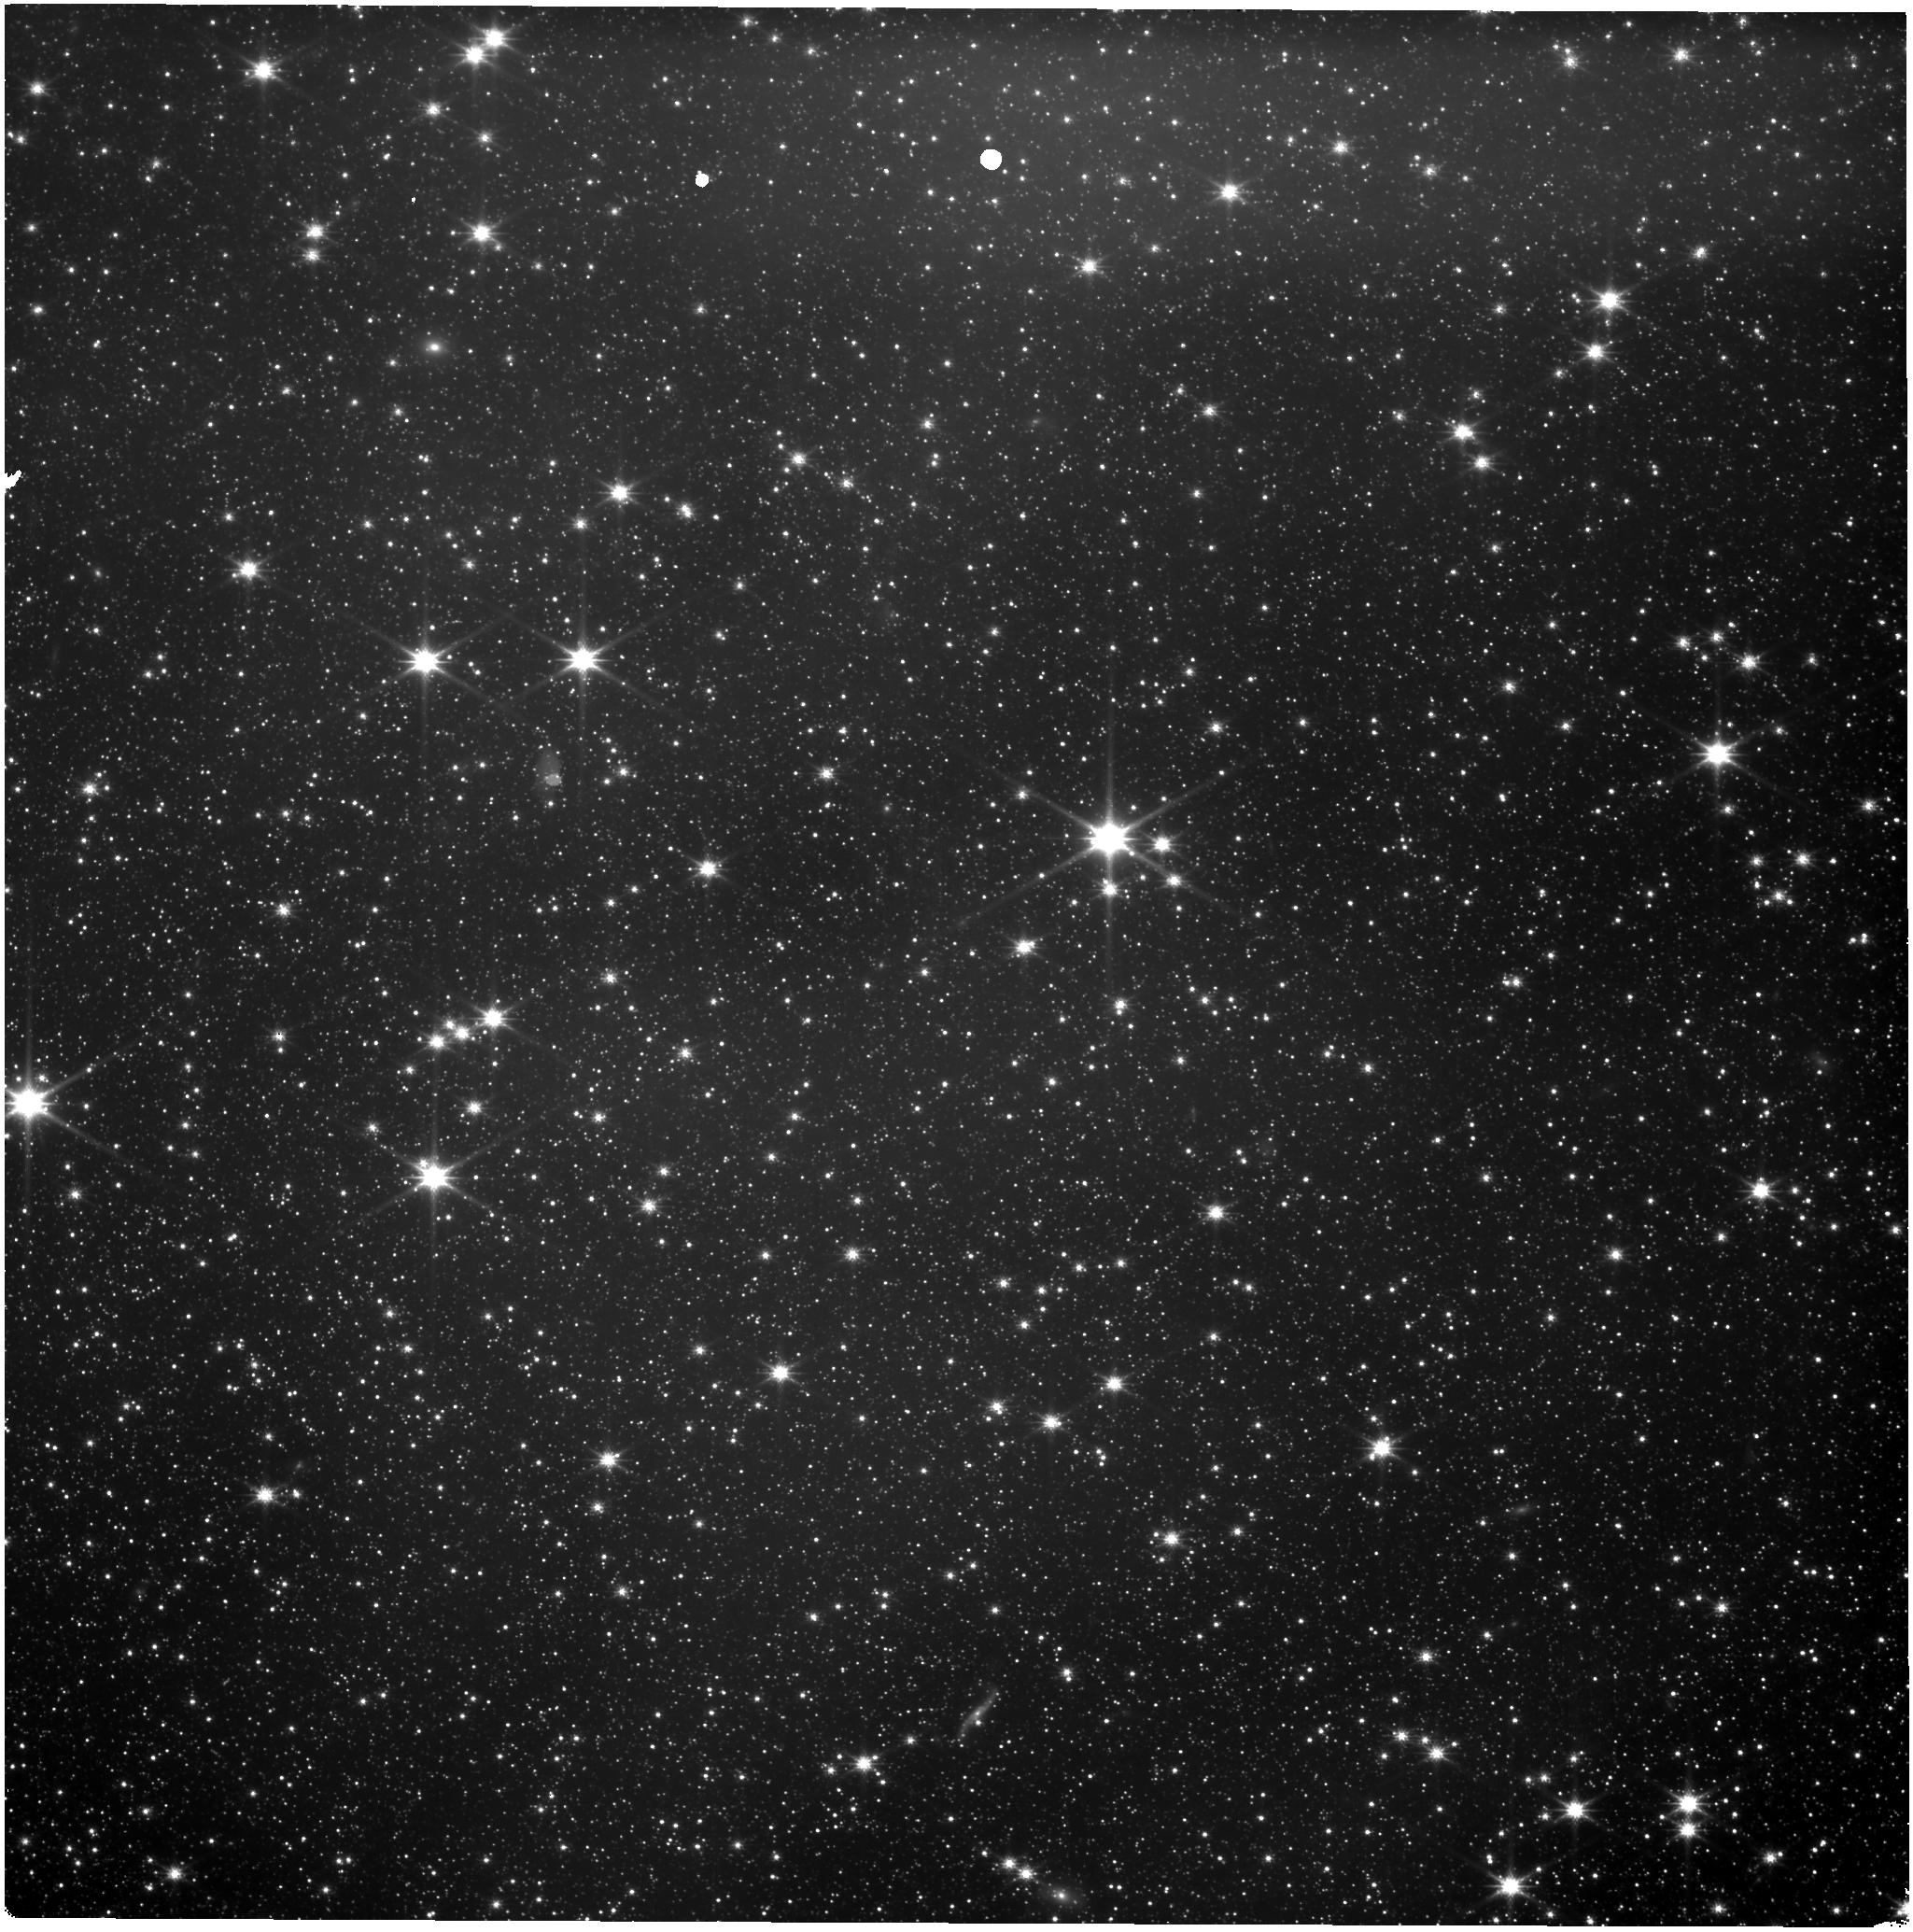
Target: LMC-NIRISS-FGS-ALIGNMENT
Instrument: NIRISS
Filter: CLEAR+F150W
Exposure: 11 min
Observation ID: jw01145-o002_t001_niriss_clear-f150w

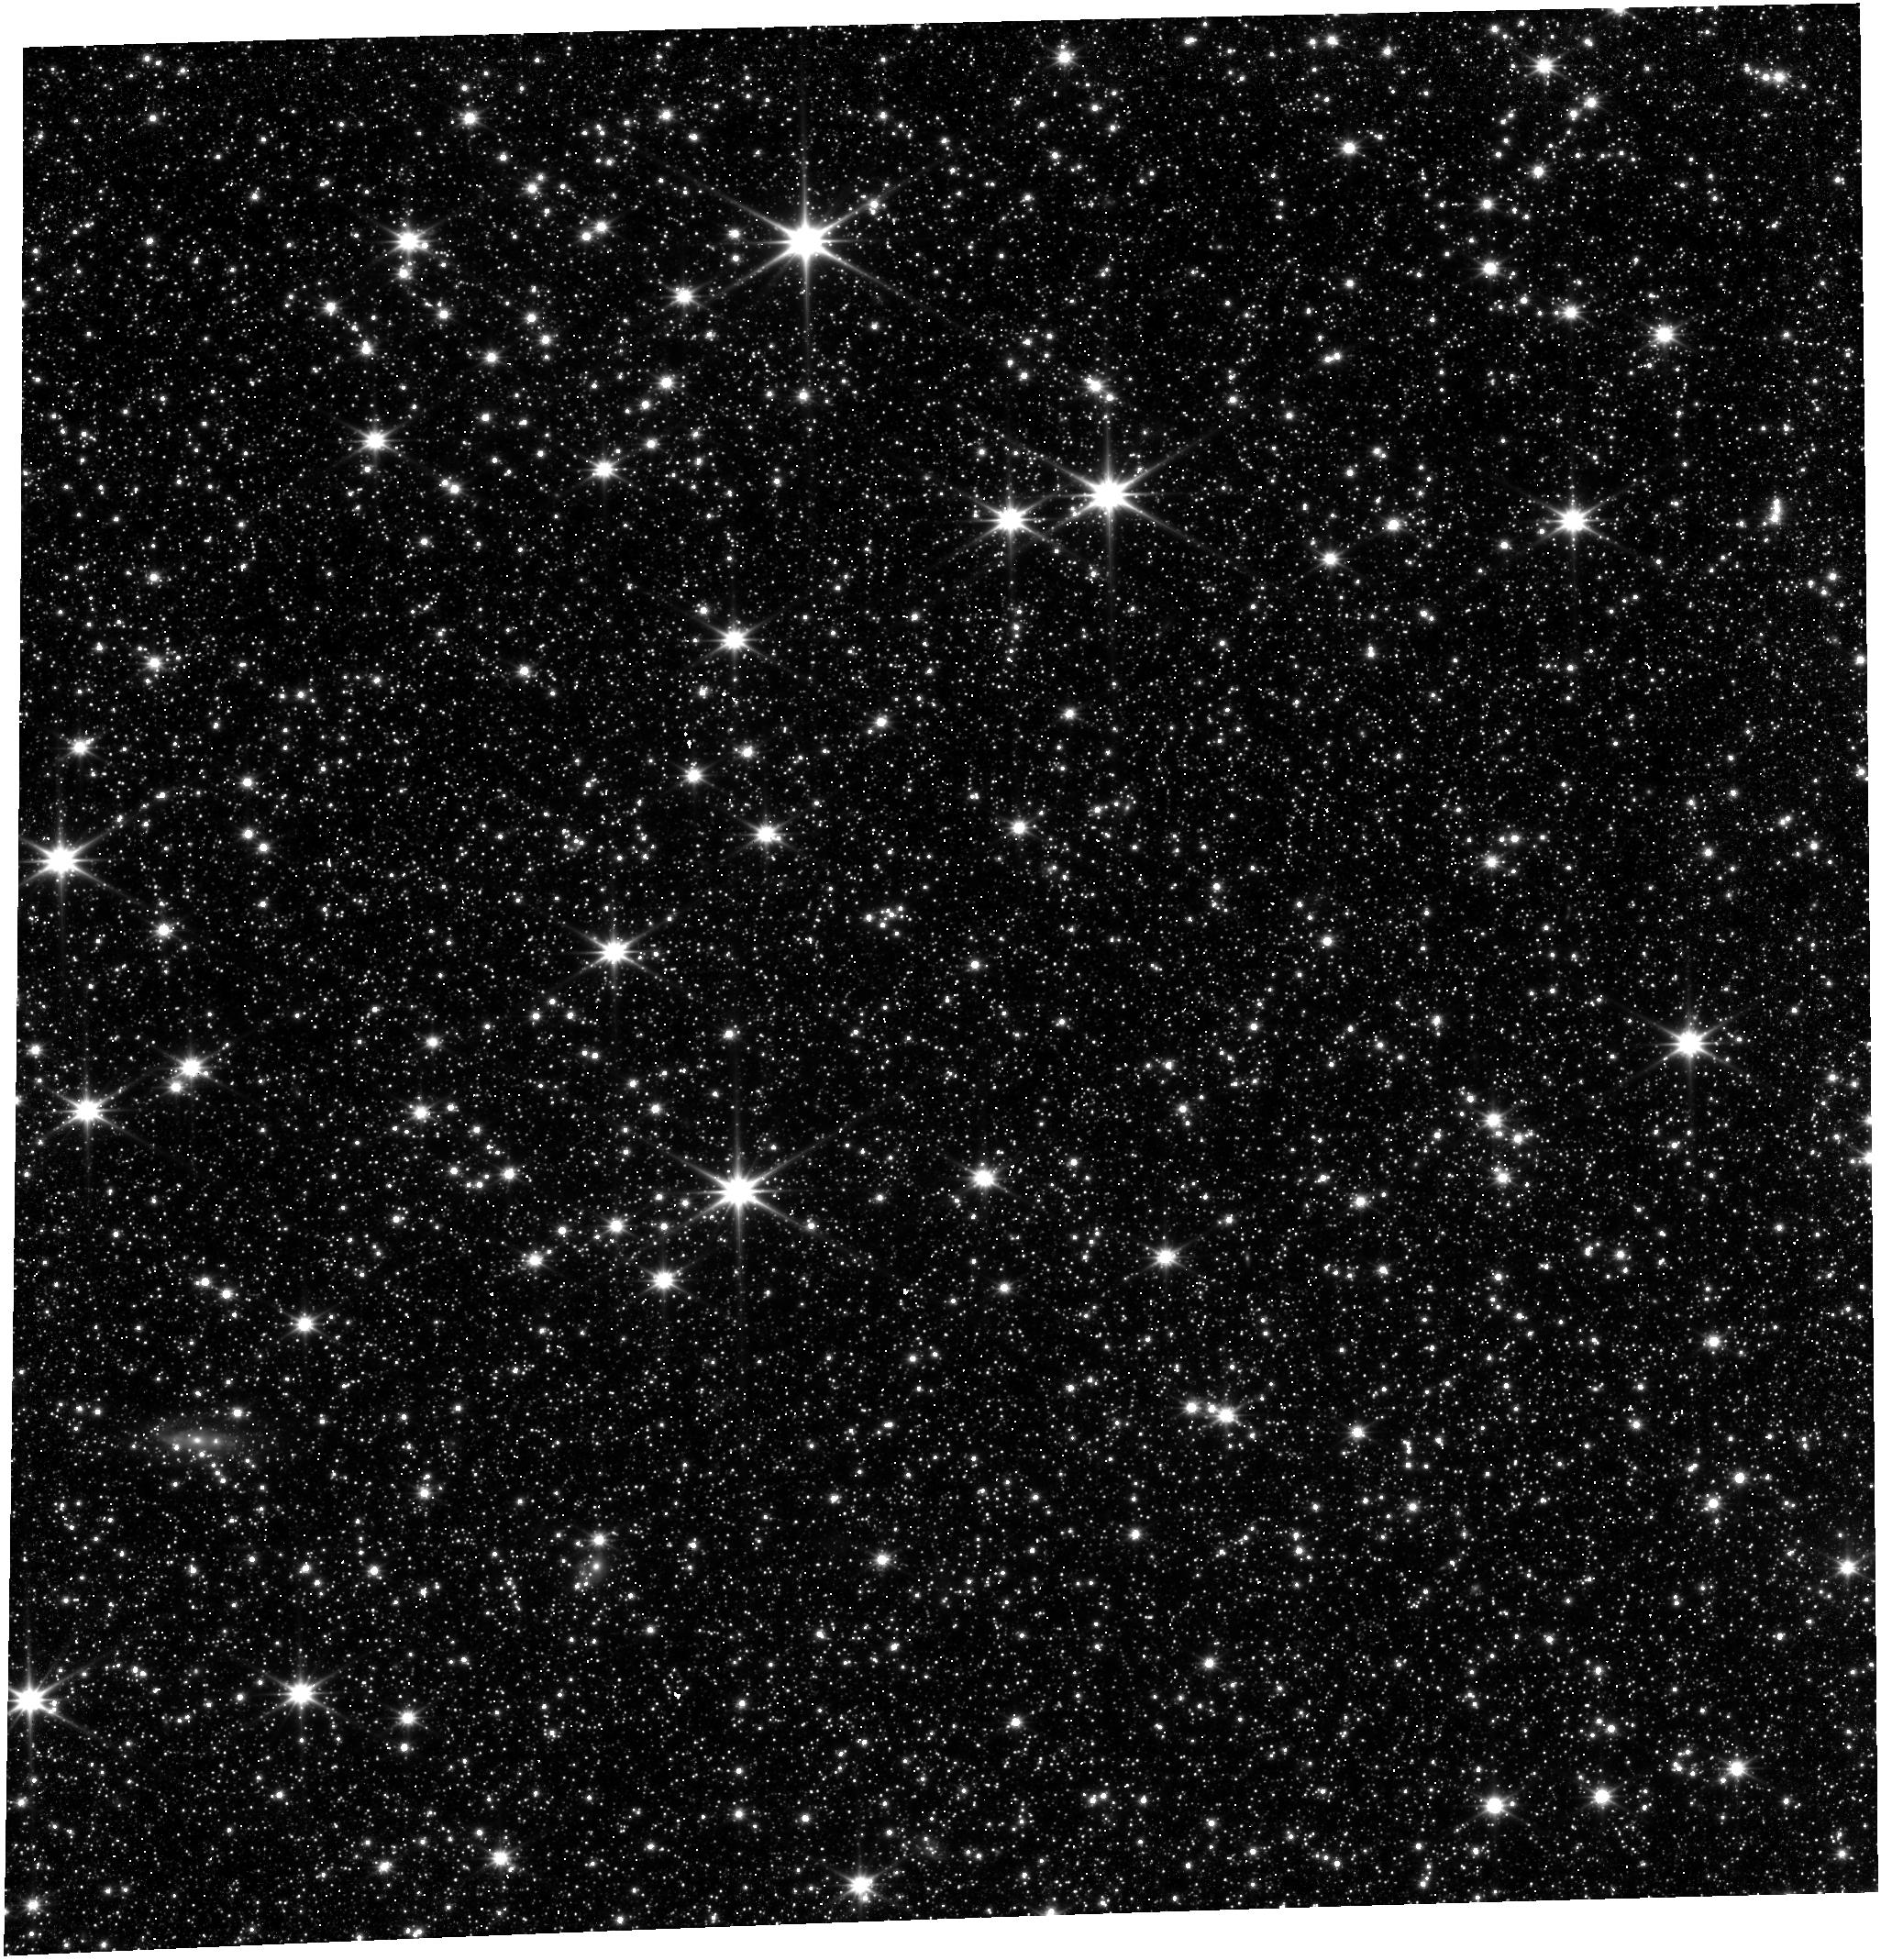
Target: LMC-NIRISS-FGS-ALIGNMENT
Instrument: FGS/FGS1
Filter: OPEN
Exposure: 2 min
Observation ID: jw01145-o004_t001_fgs_clear

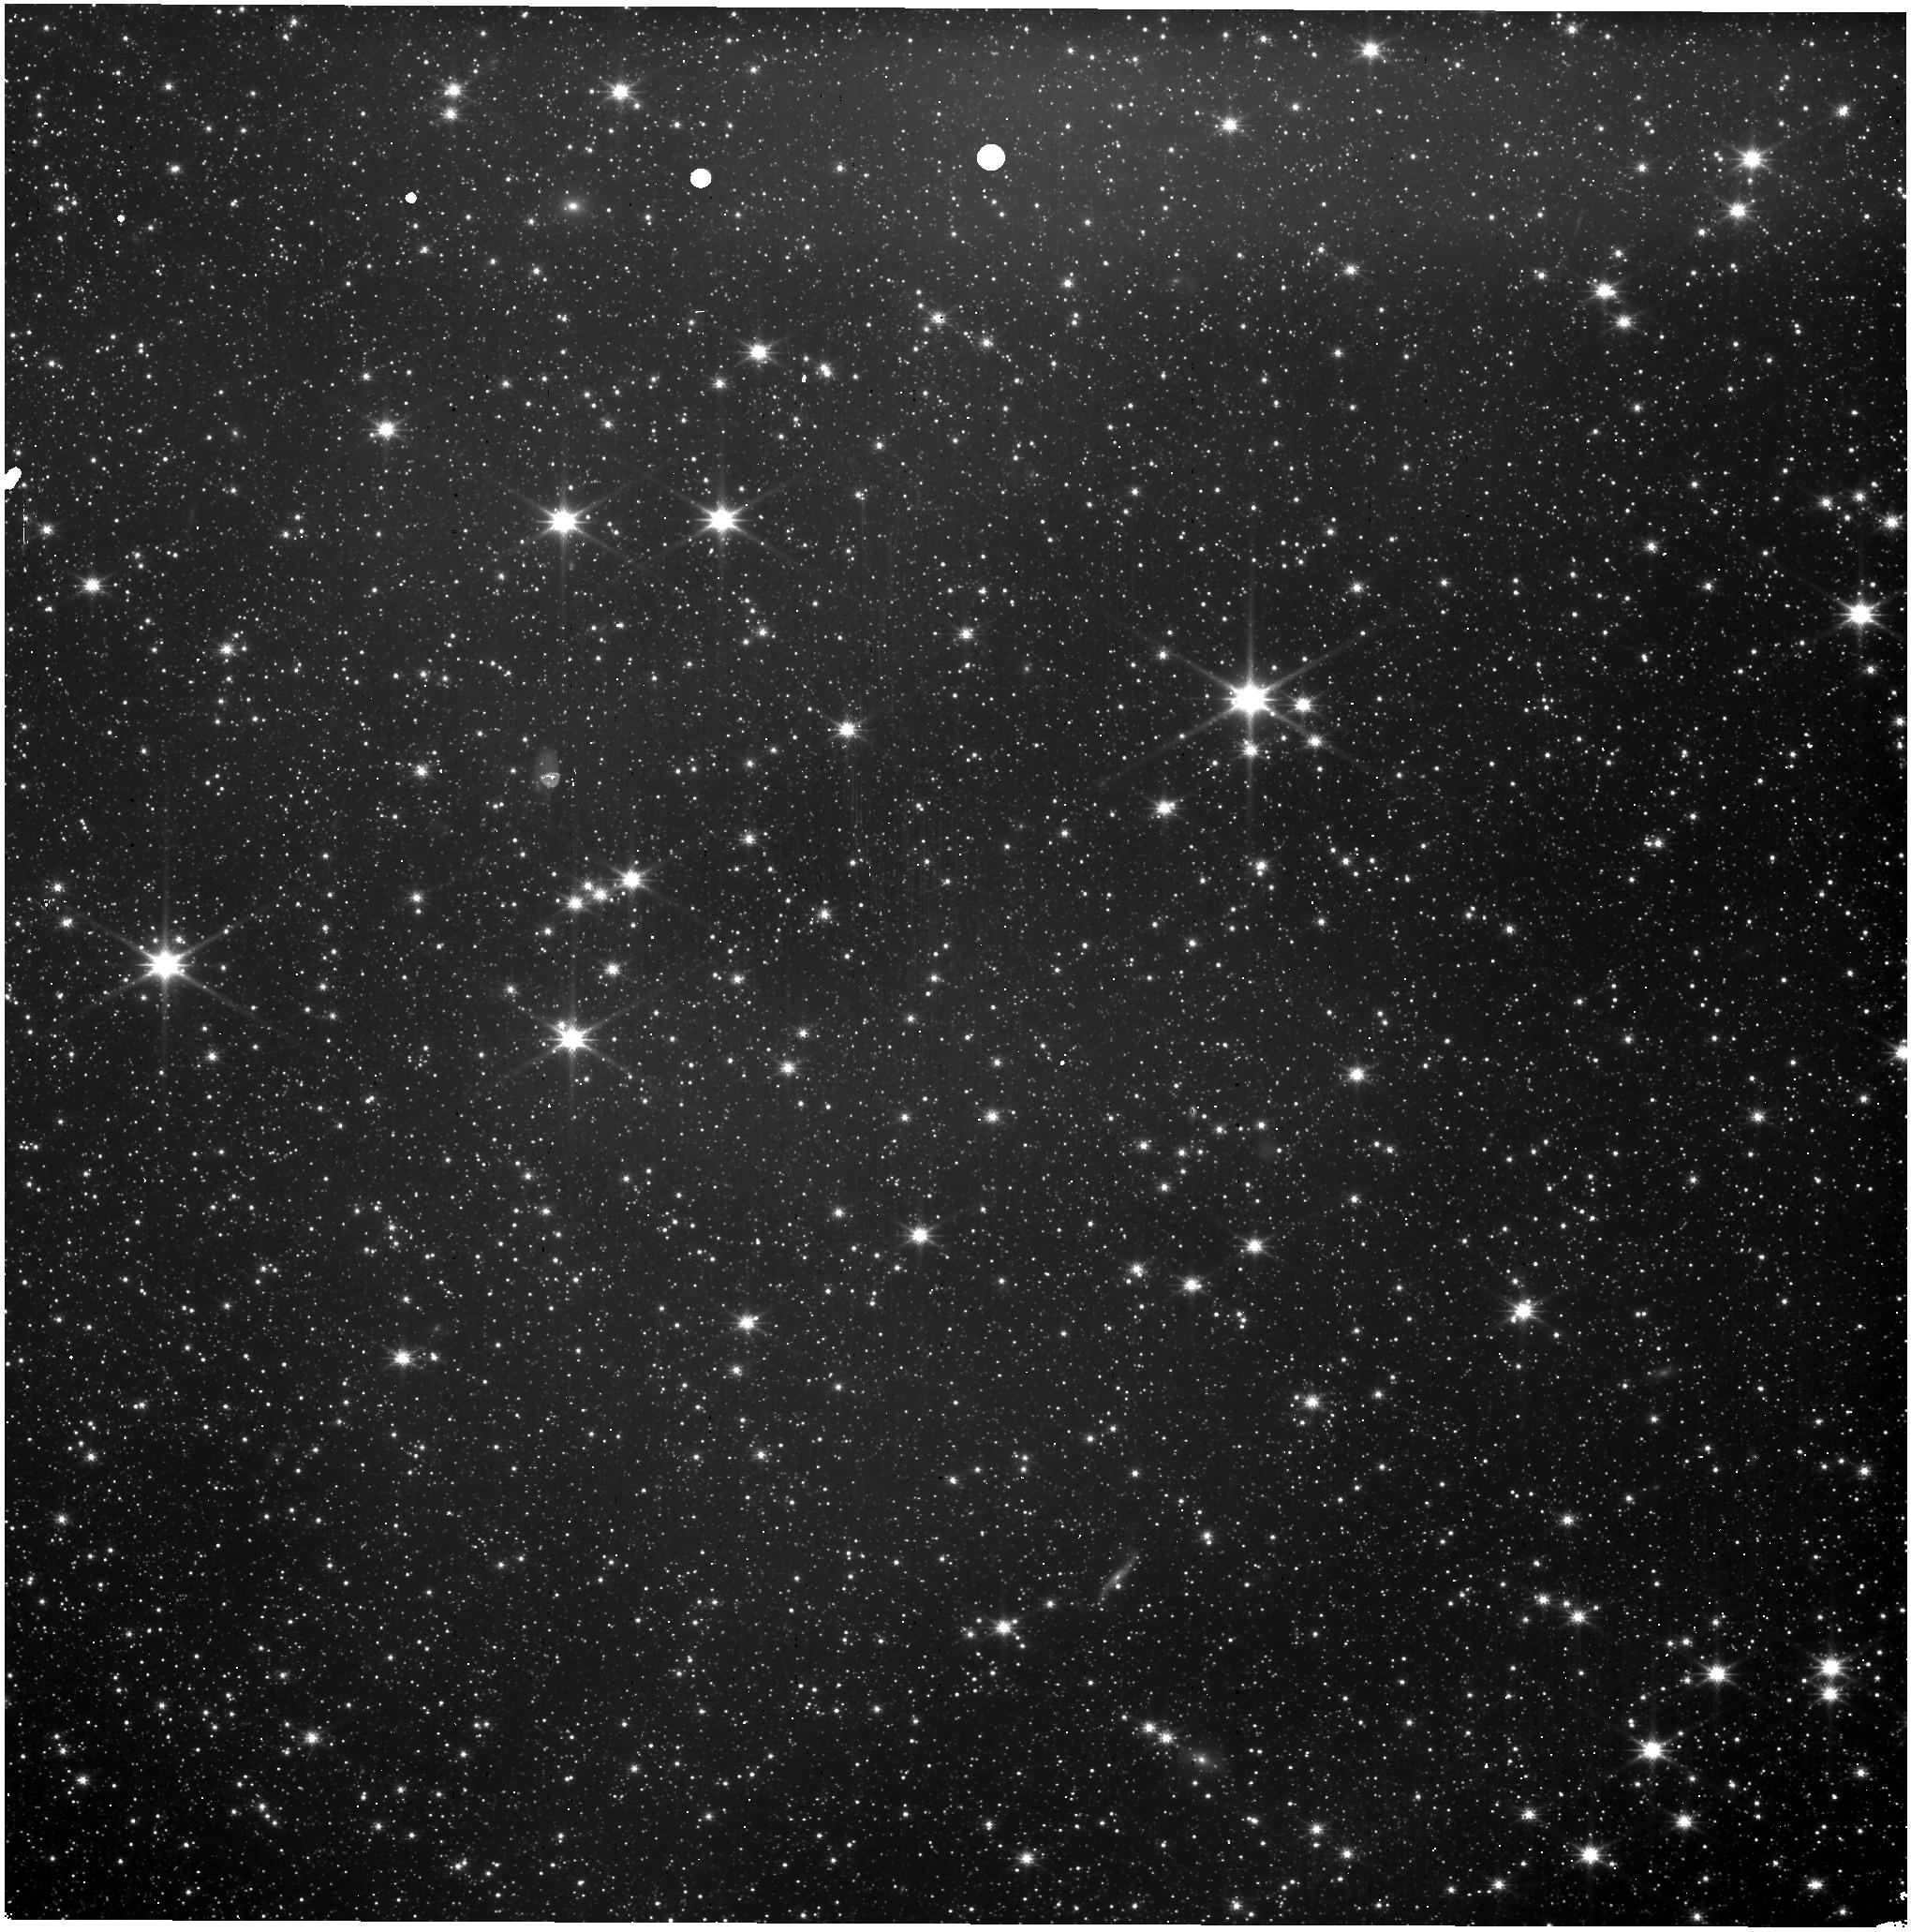
Target: LMC-NIRISS-FGS-ALIGNMENT
Instrument: NIRISS
Filter: CLEAR+F150W
Exposure: 3 min
Observation ID: jw01145-o003_t001_niriss_clear-f150w

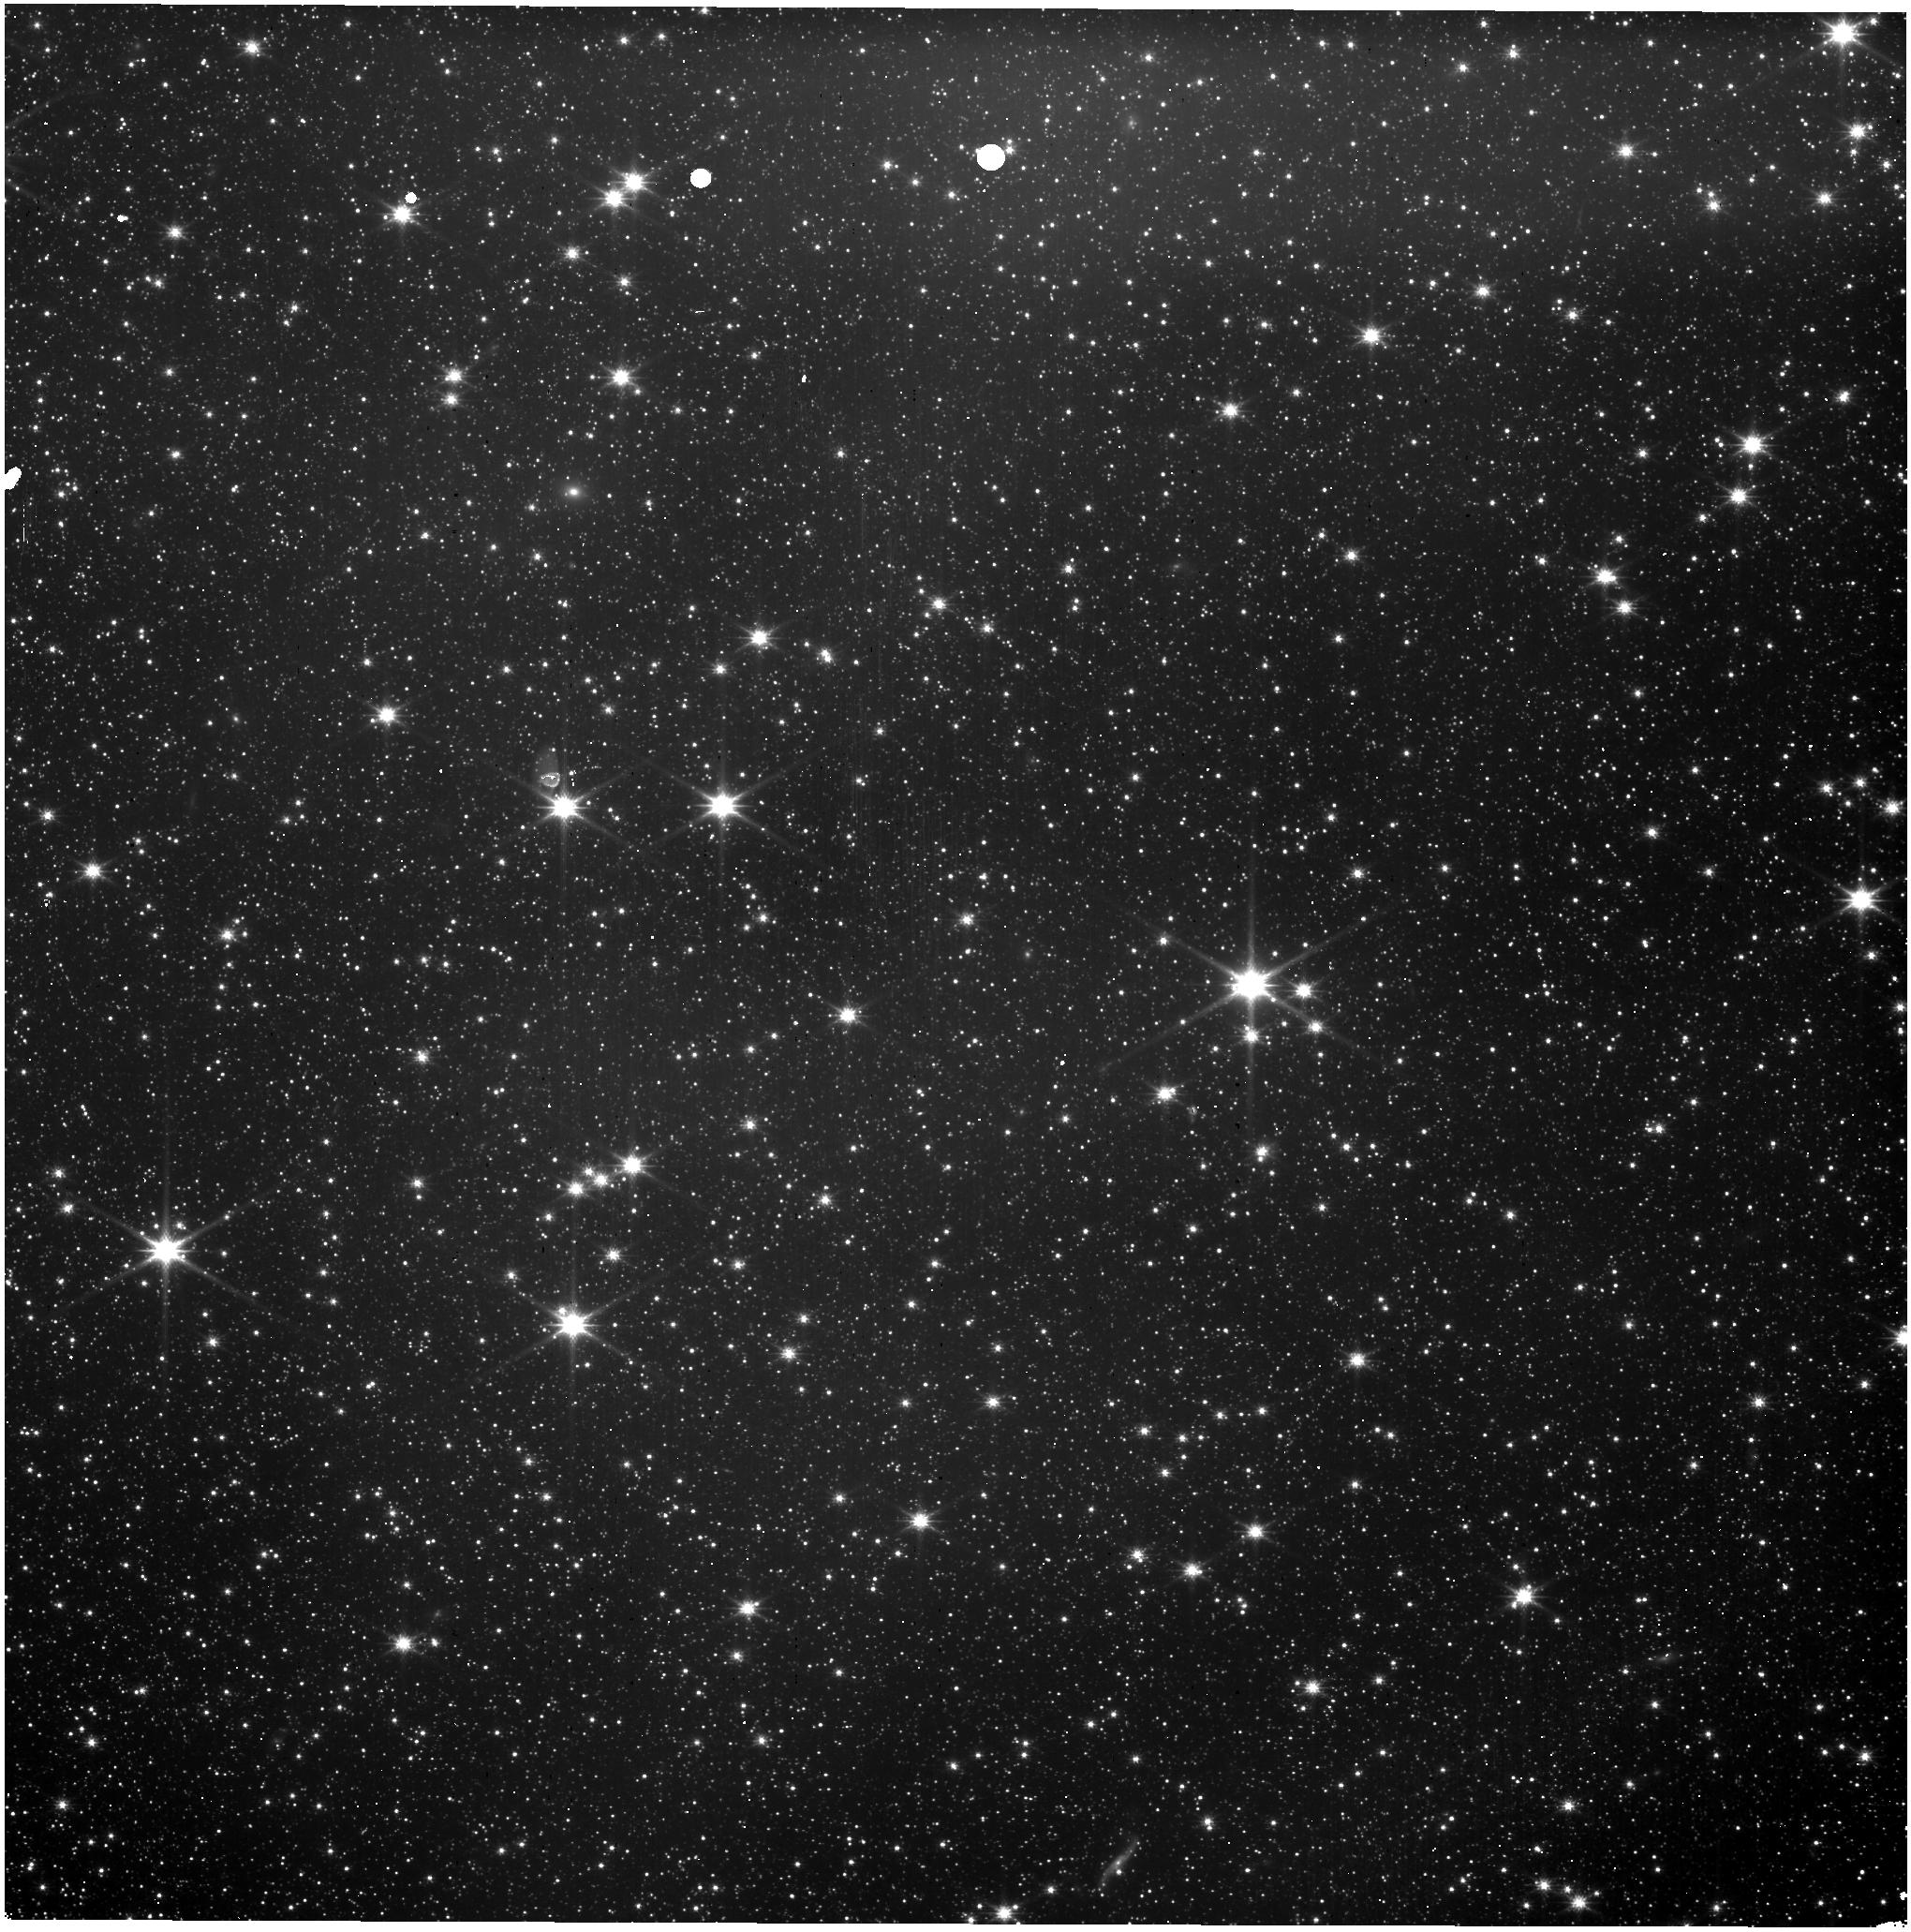
Target: LMC-NIRISS-FGS-ALIGNMENT
Instrument: NIRISS
Filter: CLEAR+F150W
Exposure: 3 min
Observation ID: jw01145-o004_t001_niriss_clear-f150w

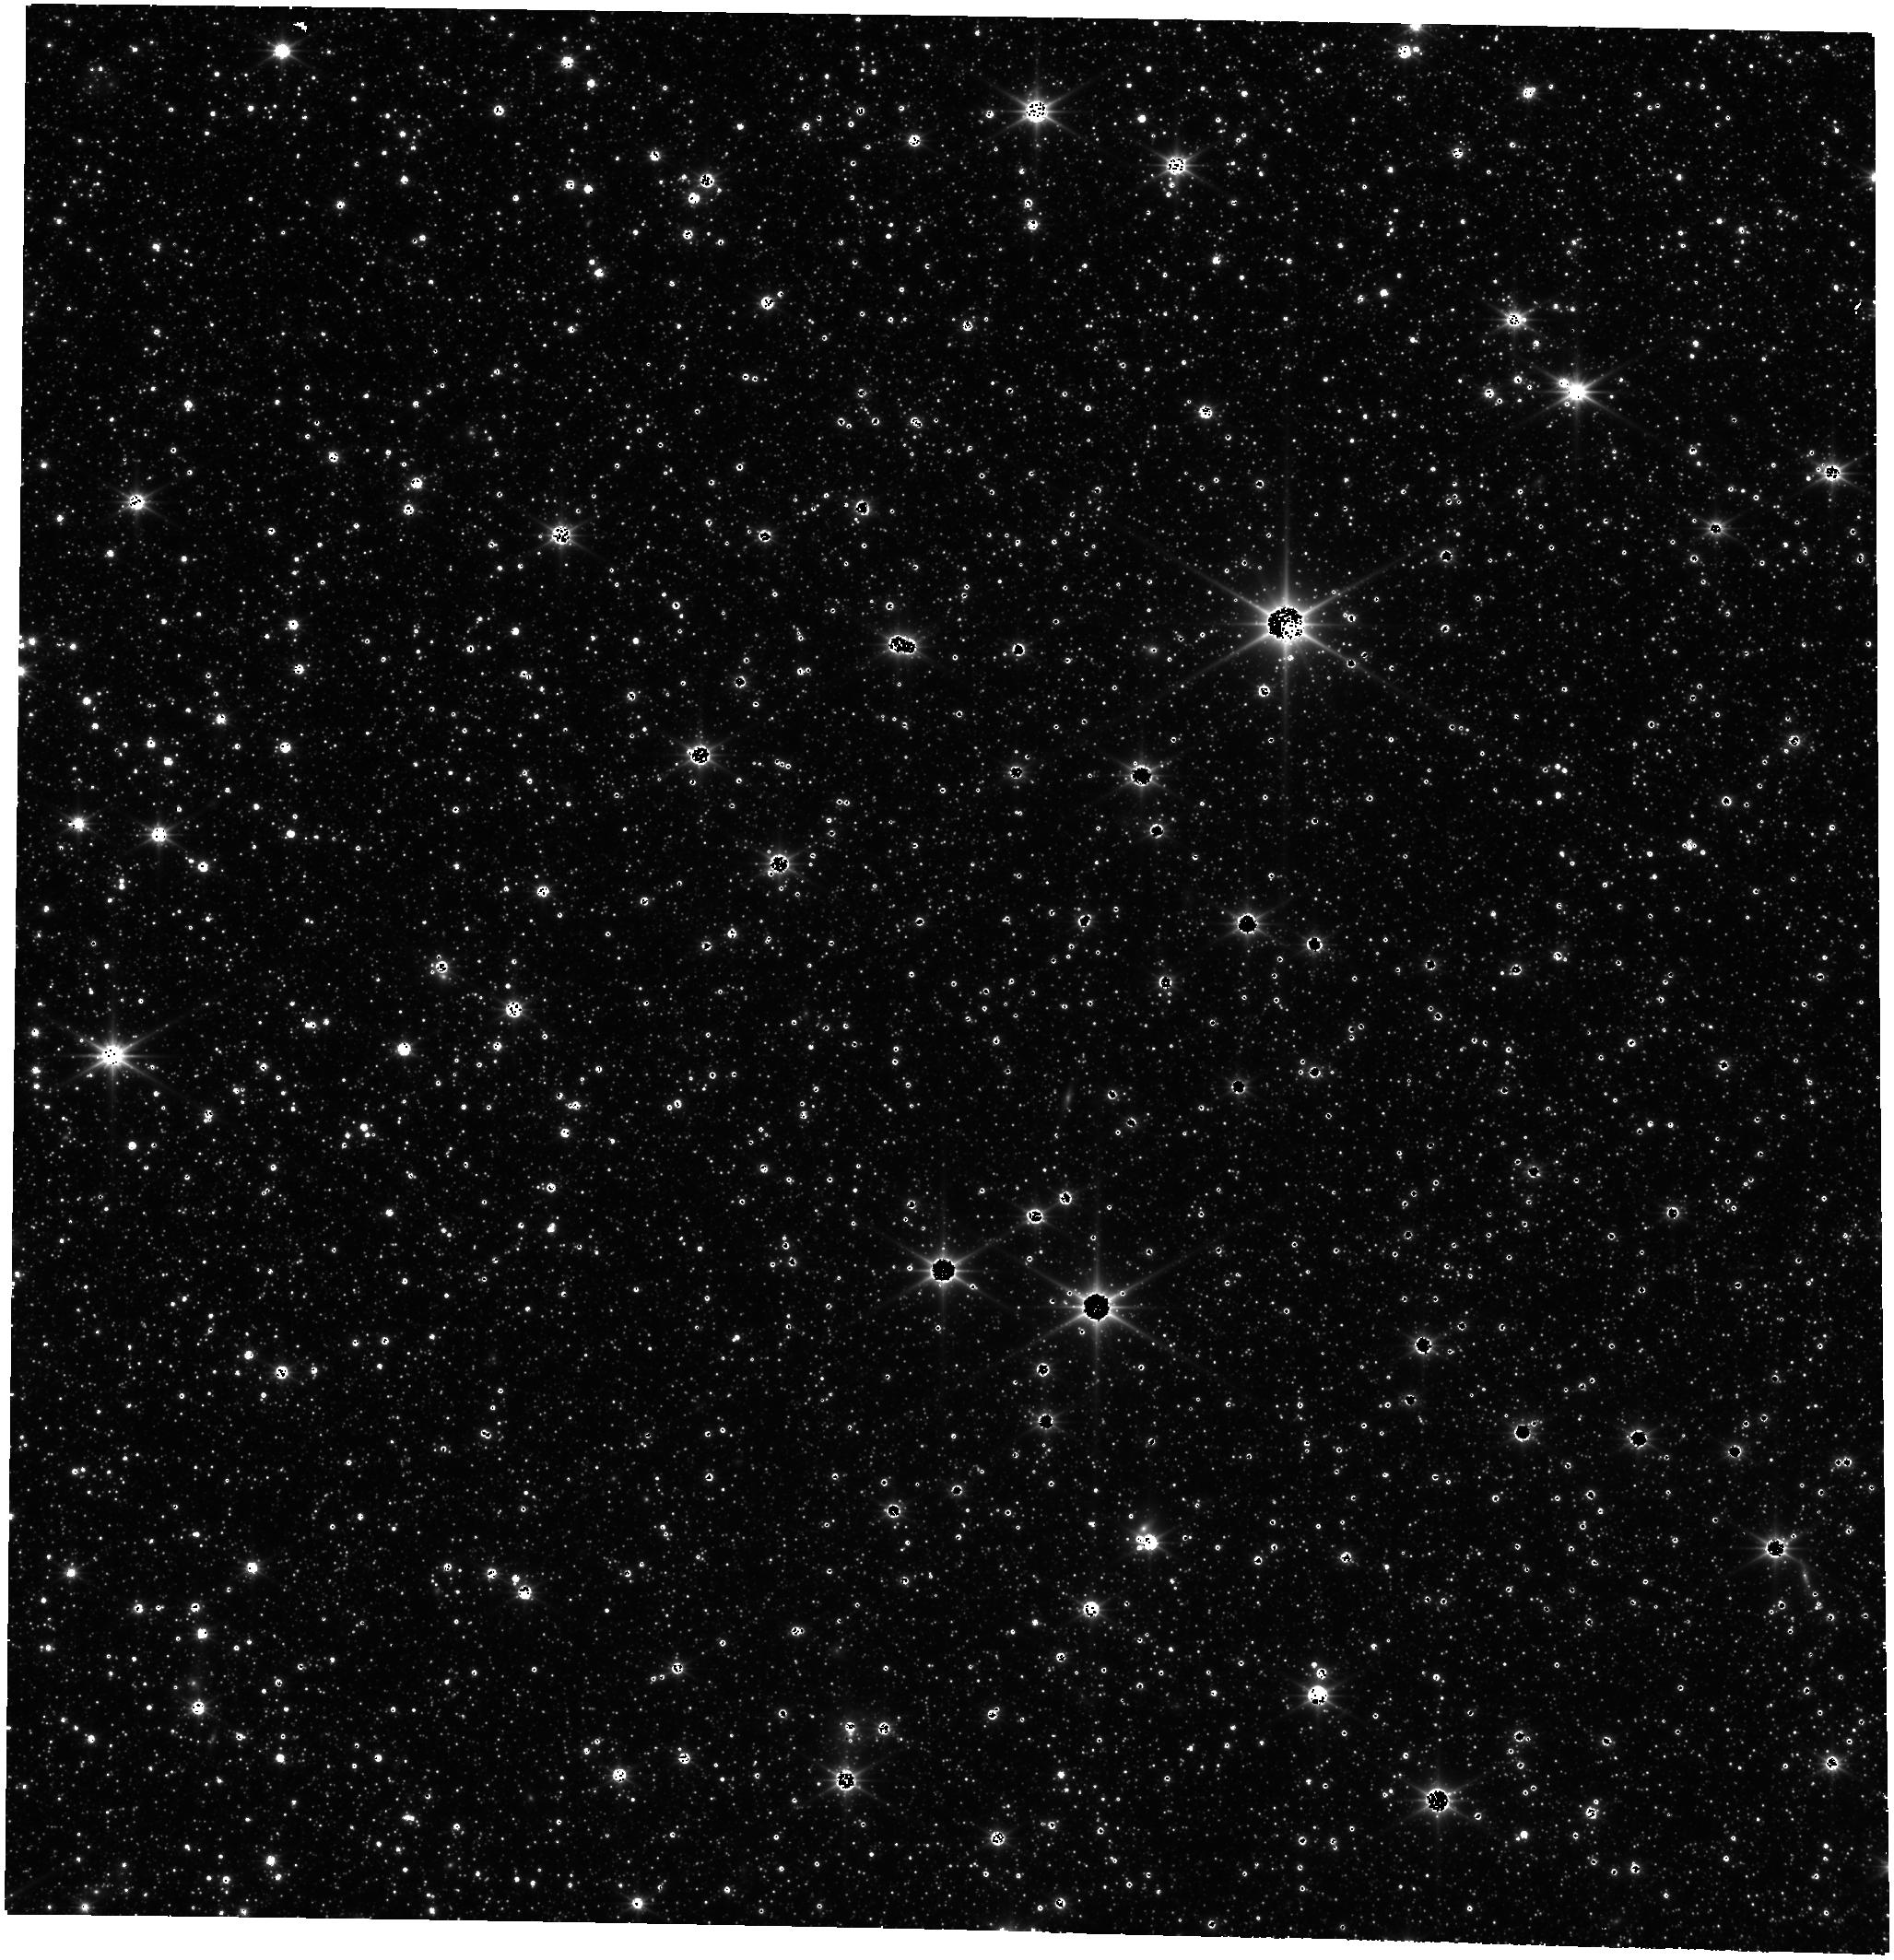
Target: LMC-NIRISS-FGS-ALIGNMENT
Instrument: FGS/FGS2
Filter: OPEN
Exposure: 9 min
Observation ID: jw01145-o007_t001_fgs_clear

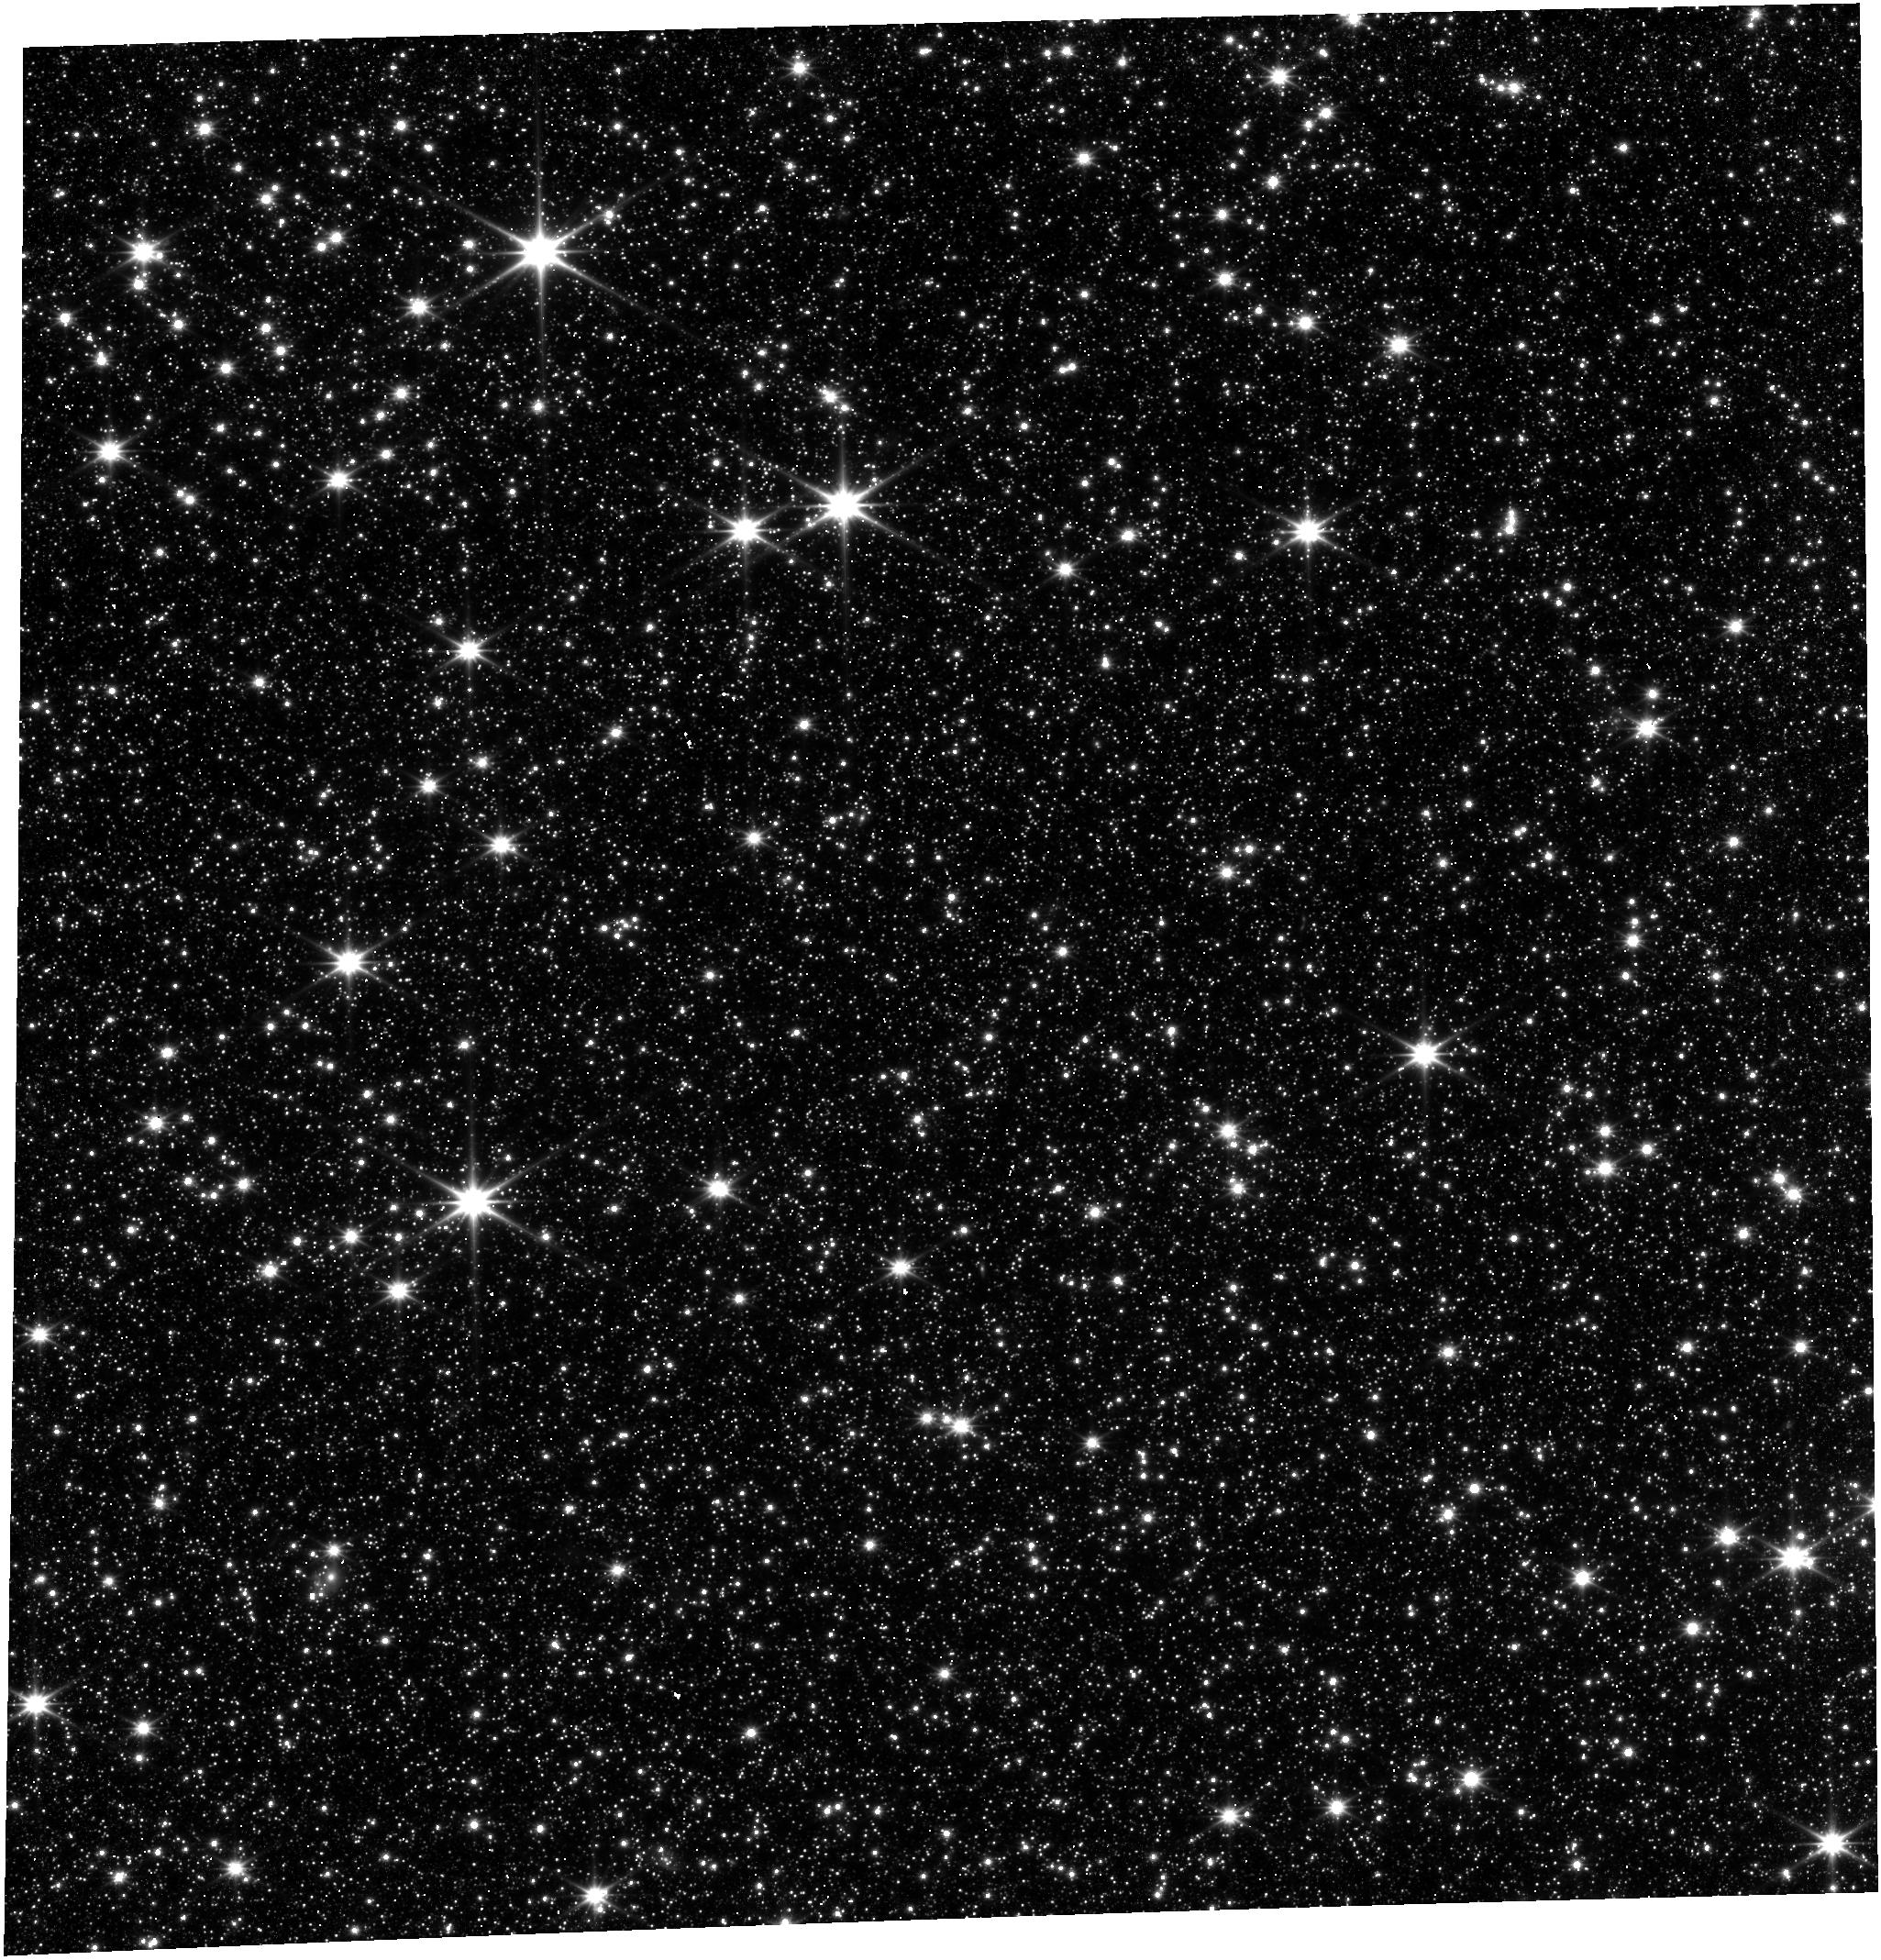
Target: LMC-NIRISS-FGS-ALIGNMENT
Instrument: FGS/FGS1
Filter: OPEN
Exposure: 2 min
Observation ID: jw01145-o005_t001_fgs_clear

OTE-11 SIAF PRD Update (NIRISS-FGS Alignment), OTE-11 (PI: Hartig, George)

This proposal is to achieve better than 1 arcsec absolute pointing for NIRISS during early OTE commissioning. It is the implemention of OTE-11. 1. Determine the geometric distortion and plate scale of NIRISS and its alignment relative to FGS1 and FGS2. 2. The SOC PRD's "NIRISS_SIAF.xml" are to be updated based upon these observations. 3. These observations will also provide an estimate of possible vignetting across the NIRISS FOV (observations 3,4,5,6).